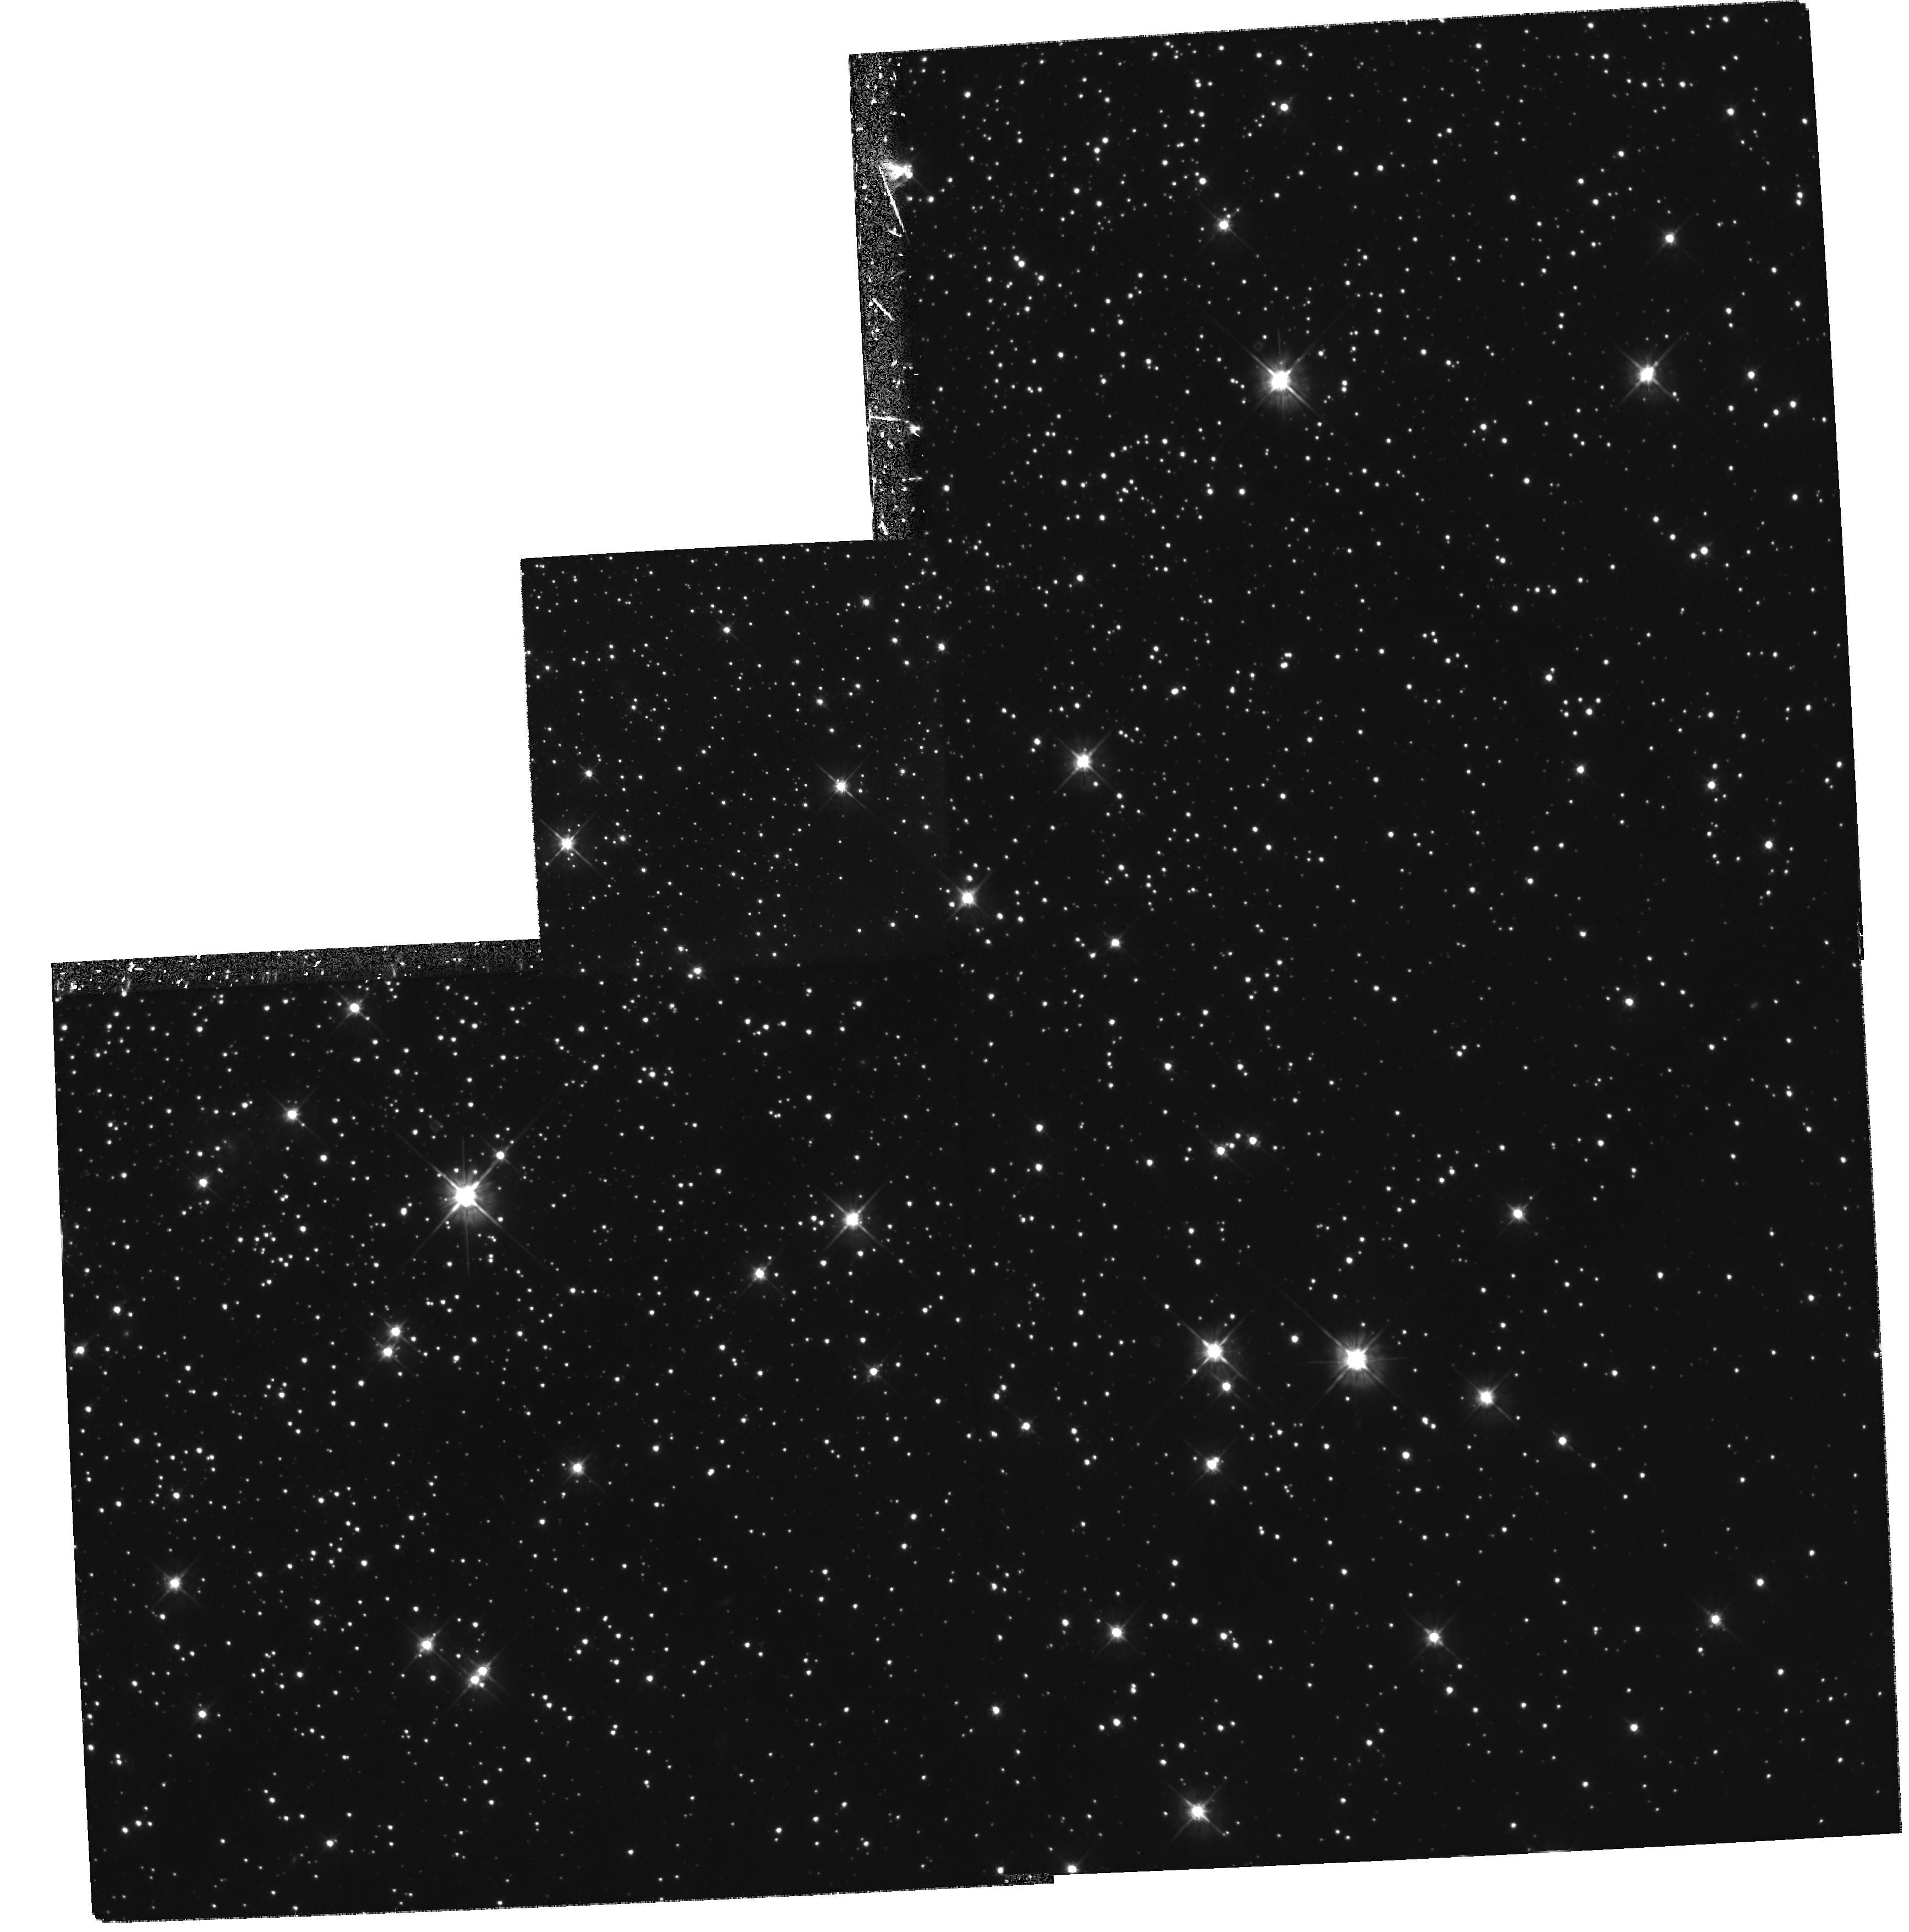
Target: NGC2808
Instrument: WFPC2/PC
Filter: F555W
Exposure: 1.1 h
Observation ID: hst_6804_02_wfpc2_pc_f555w_u4fp02

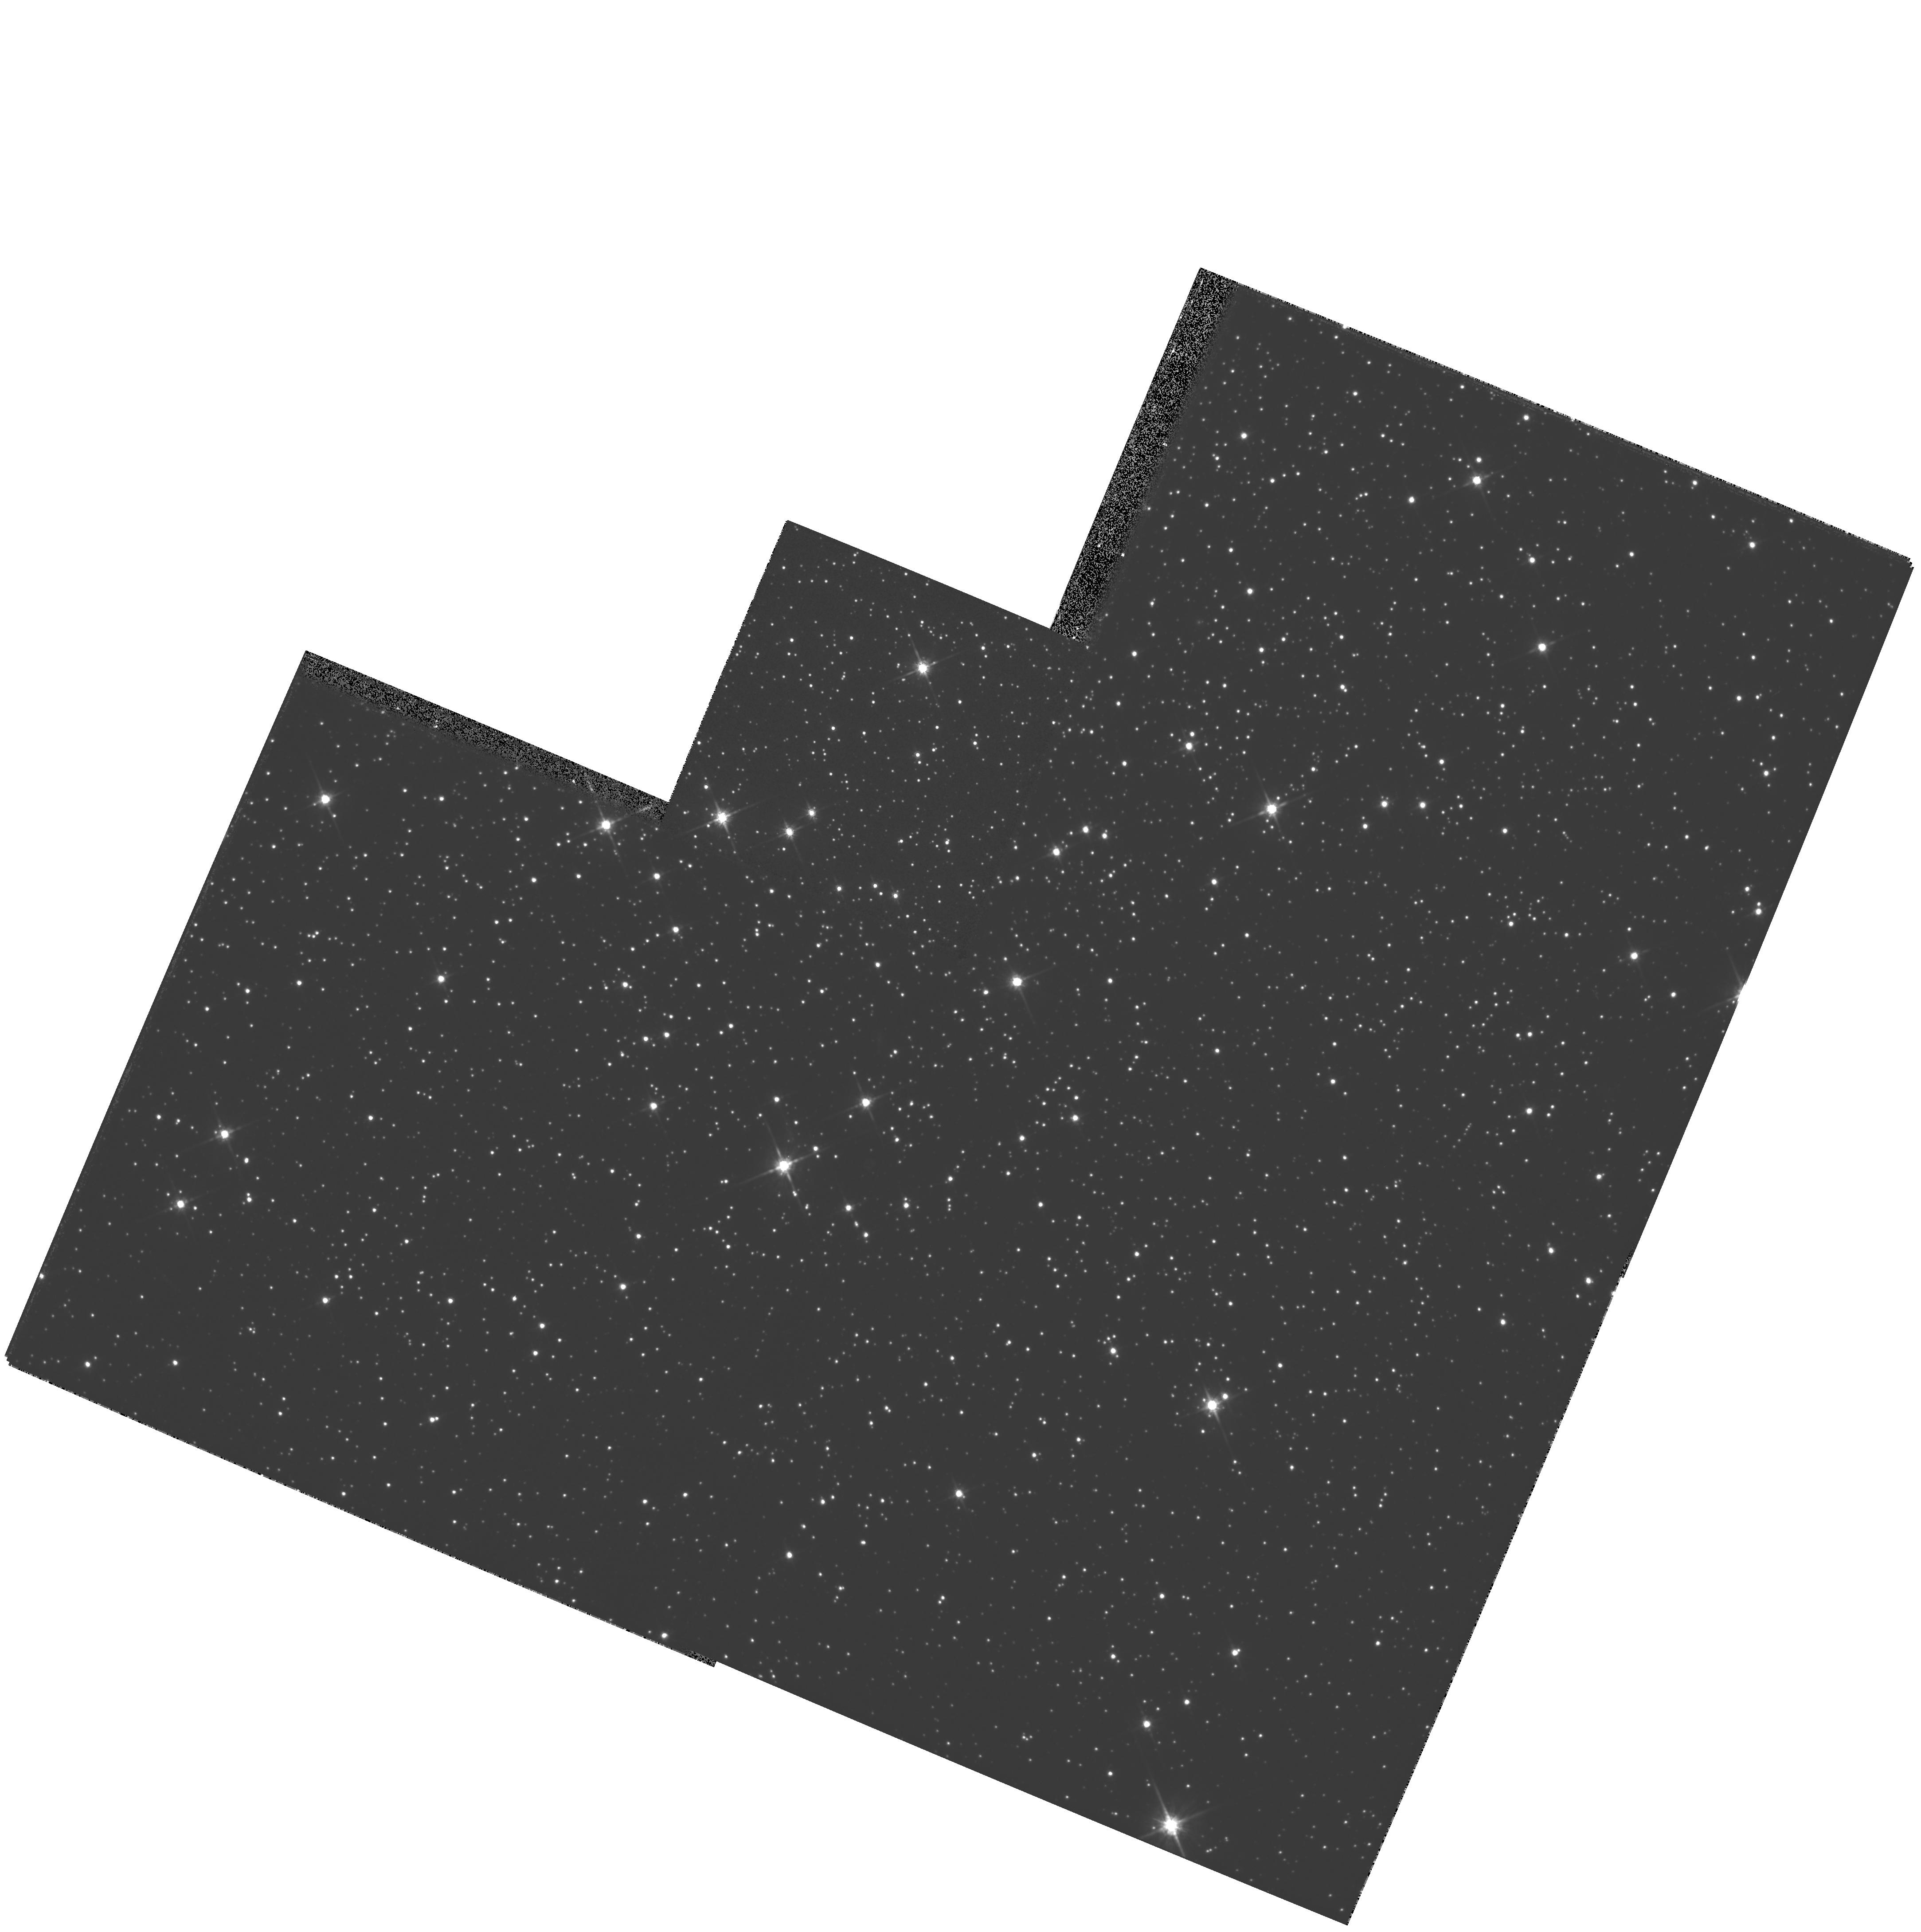
Target: NGC288
Instrument: WFPC2/PC
Filter: F814W
Exposure: 10 min
Observation ID: hst_6804_03_wfpc2_pc_f814w_u4fp03

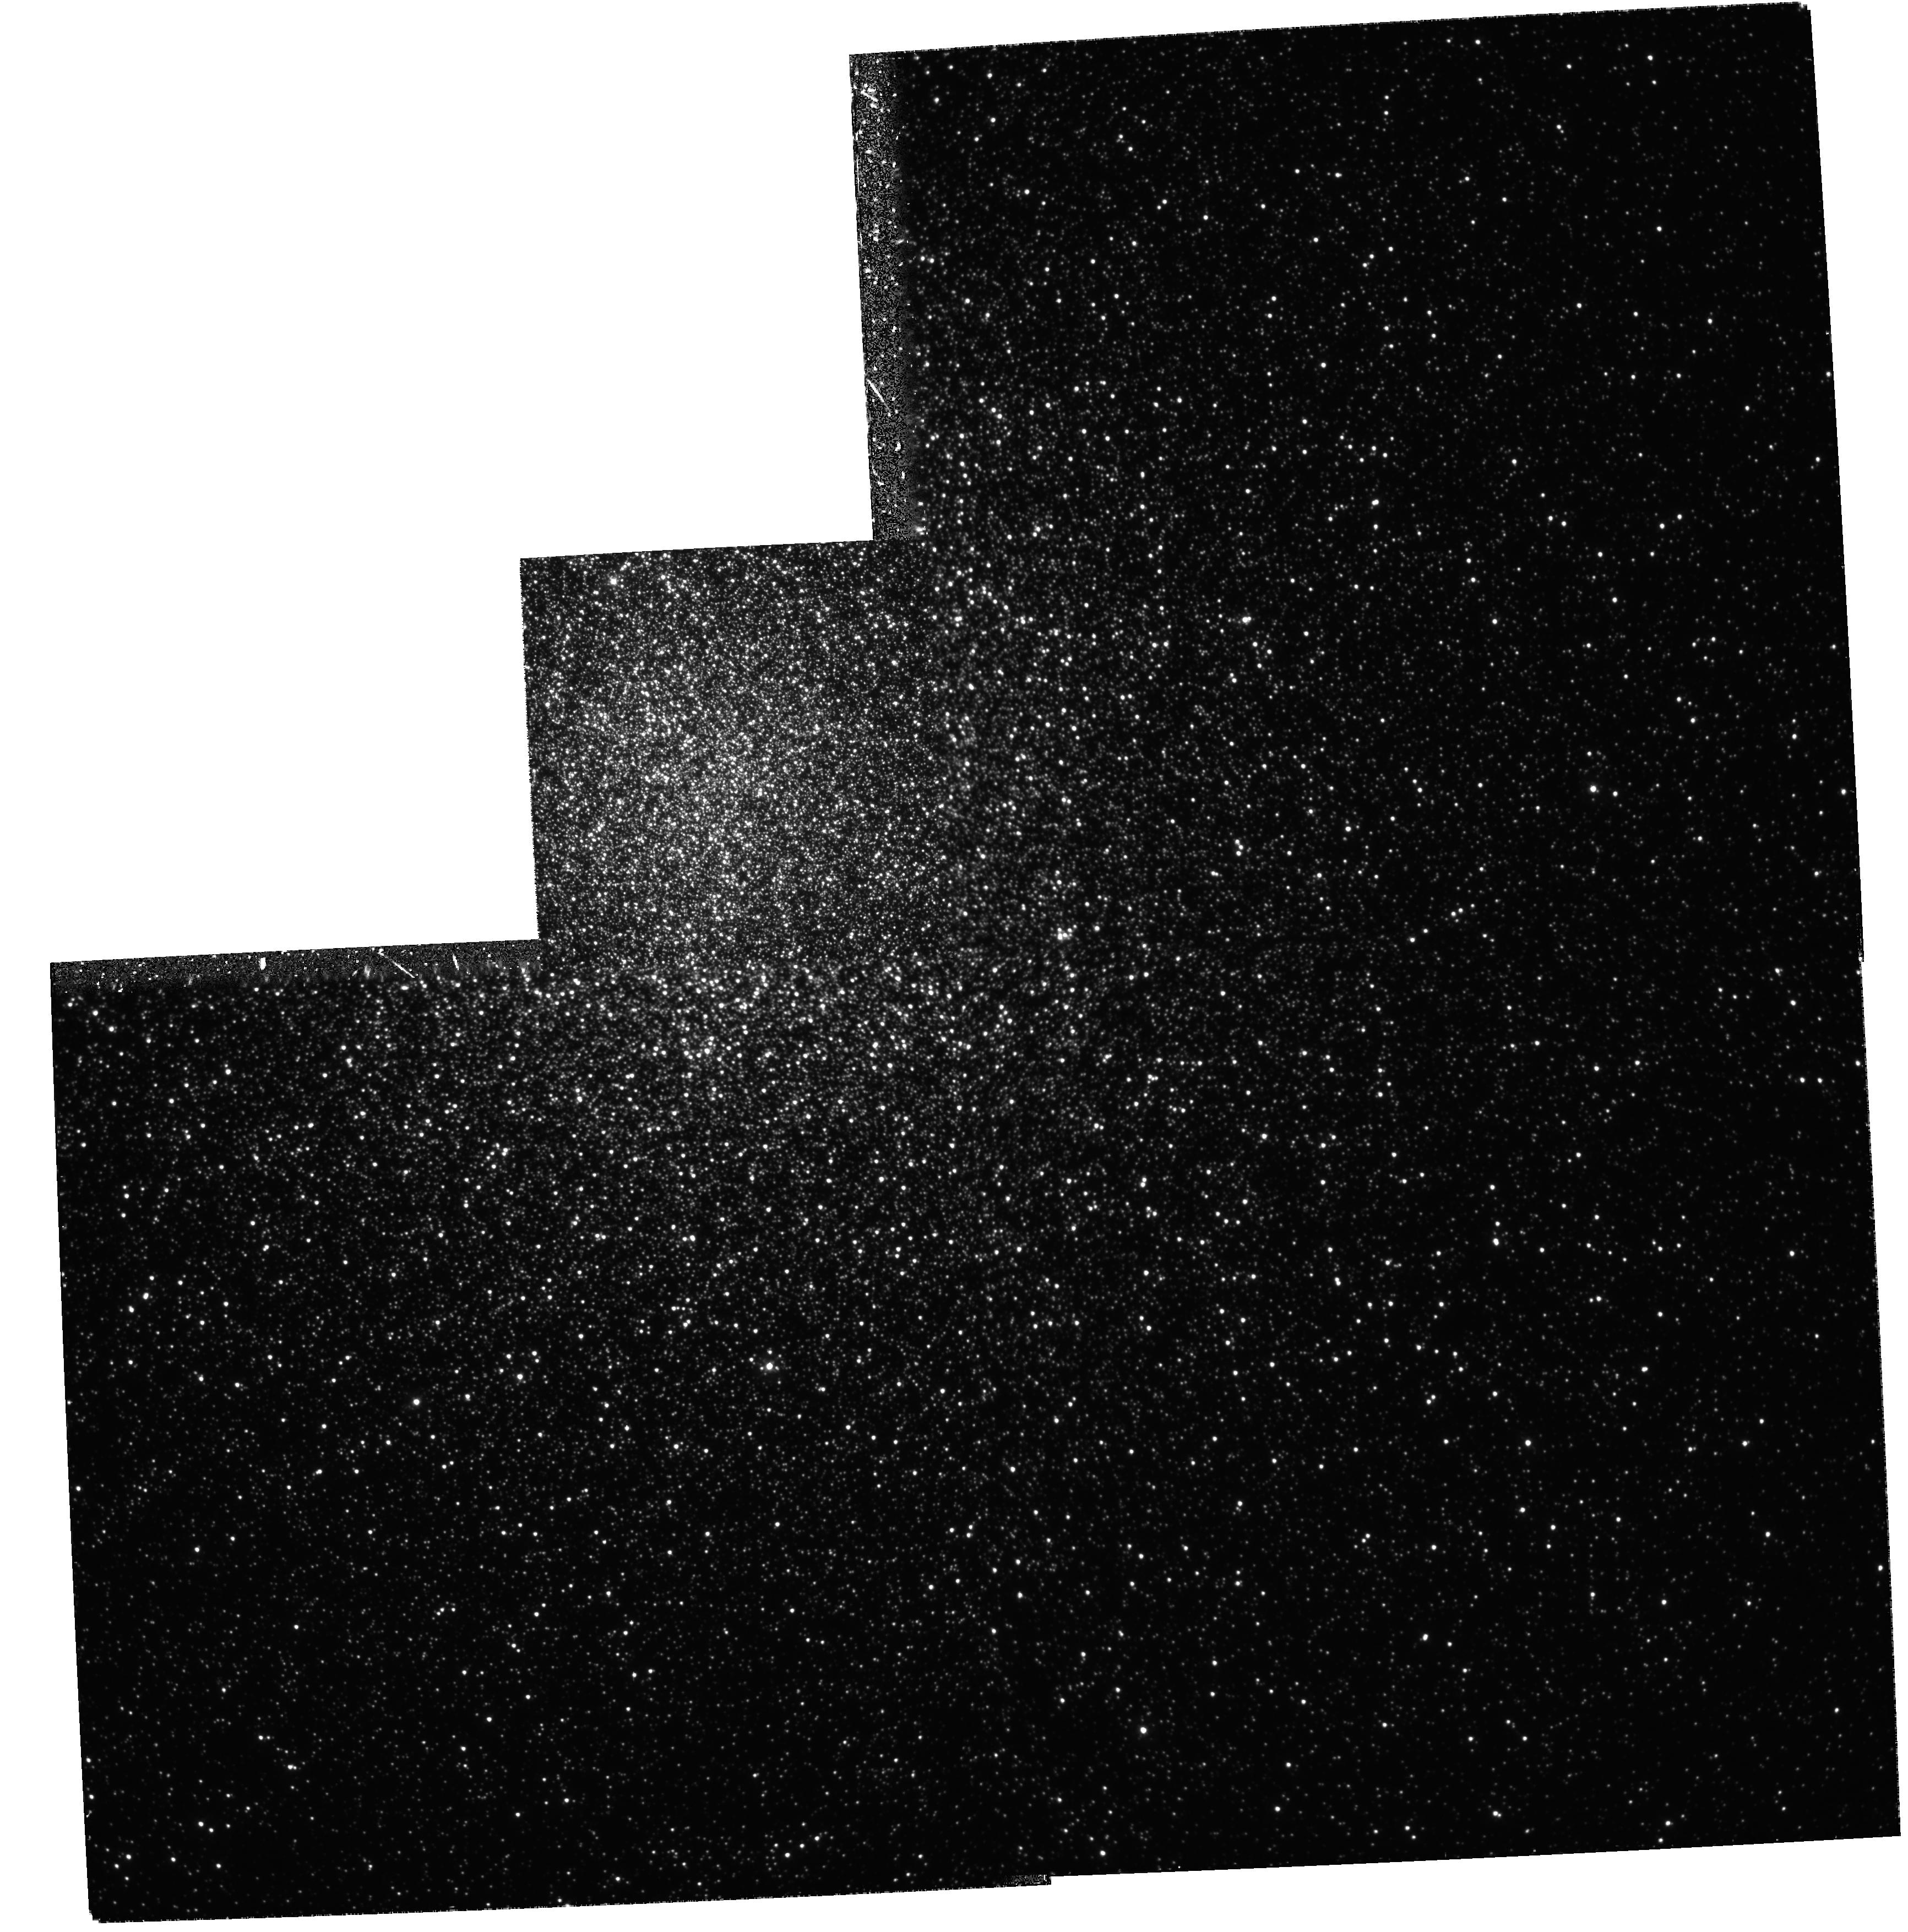
Target: NGC2808
Instrument: WFPC2/PC
Filter: F336W
Exposure: 1.8 h
Observation ID: hst_6804_01_wfpc2_pc_f336w_u4fp01

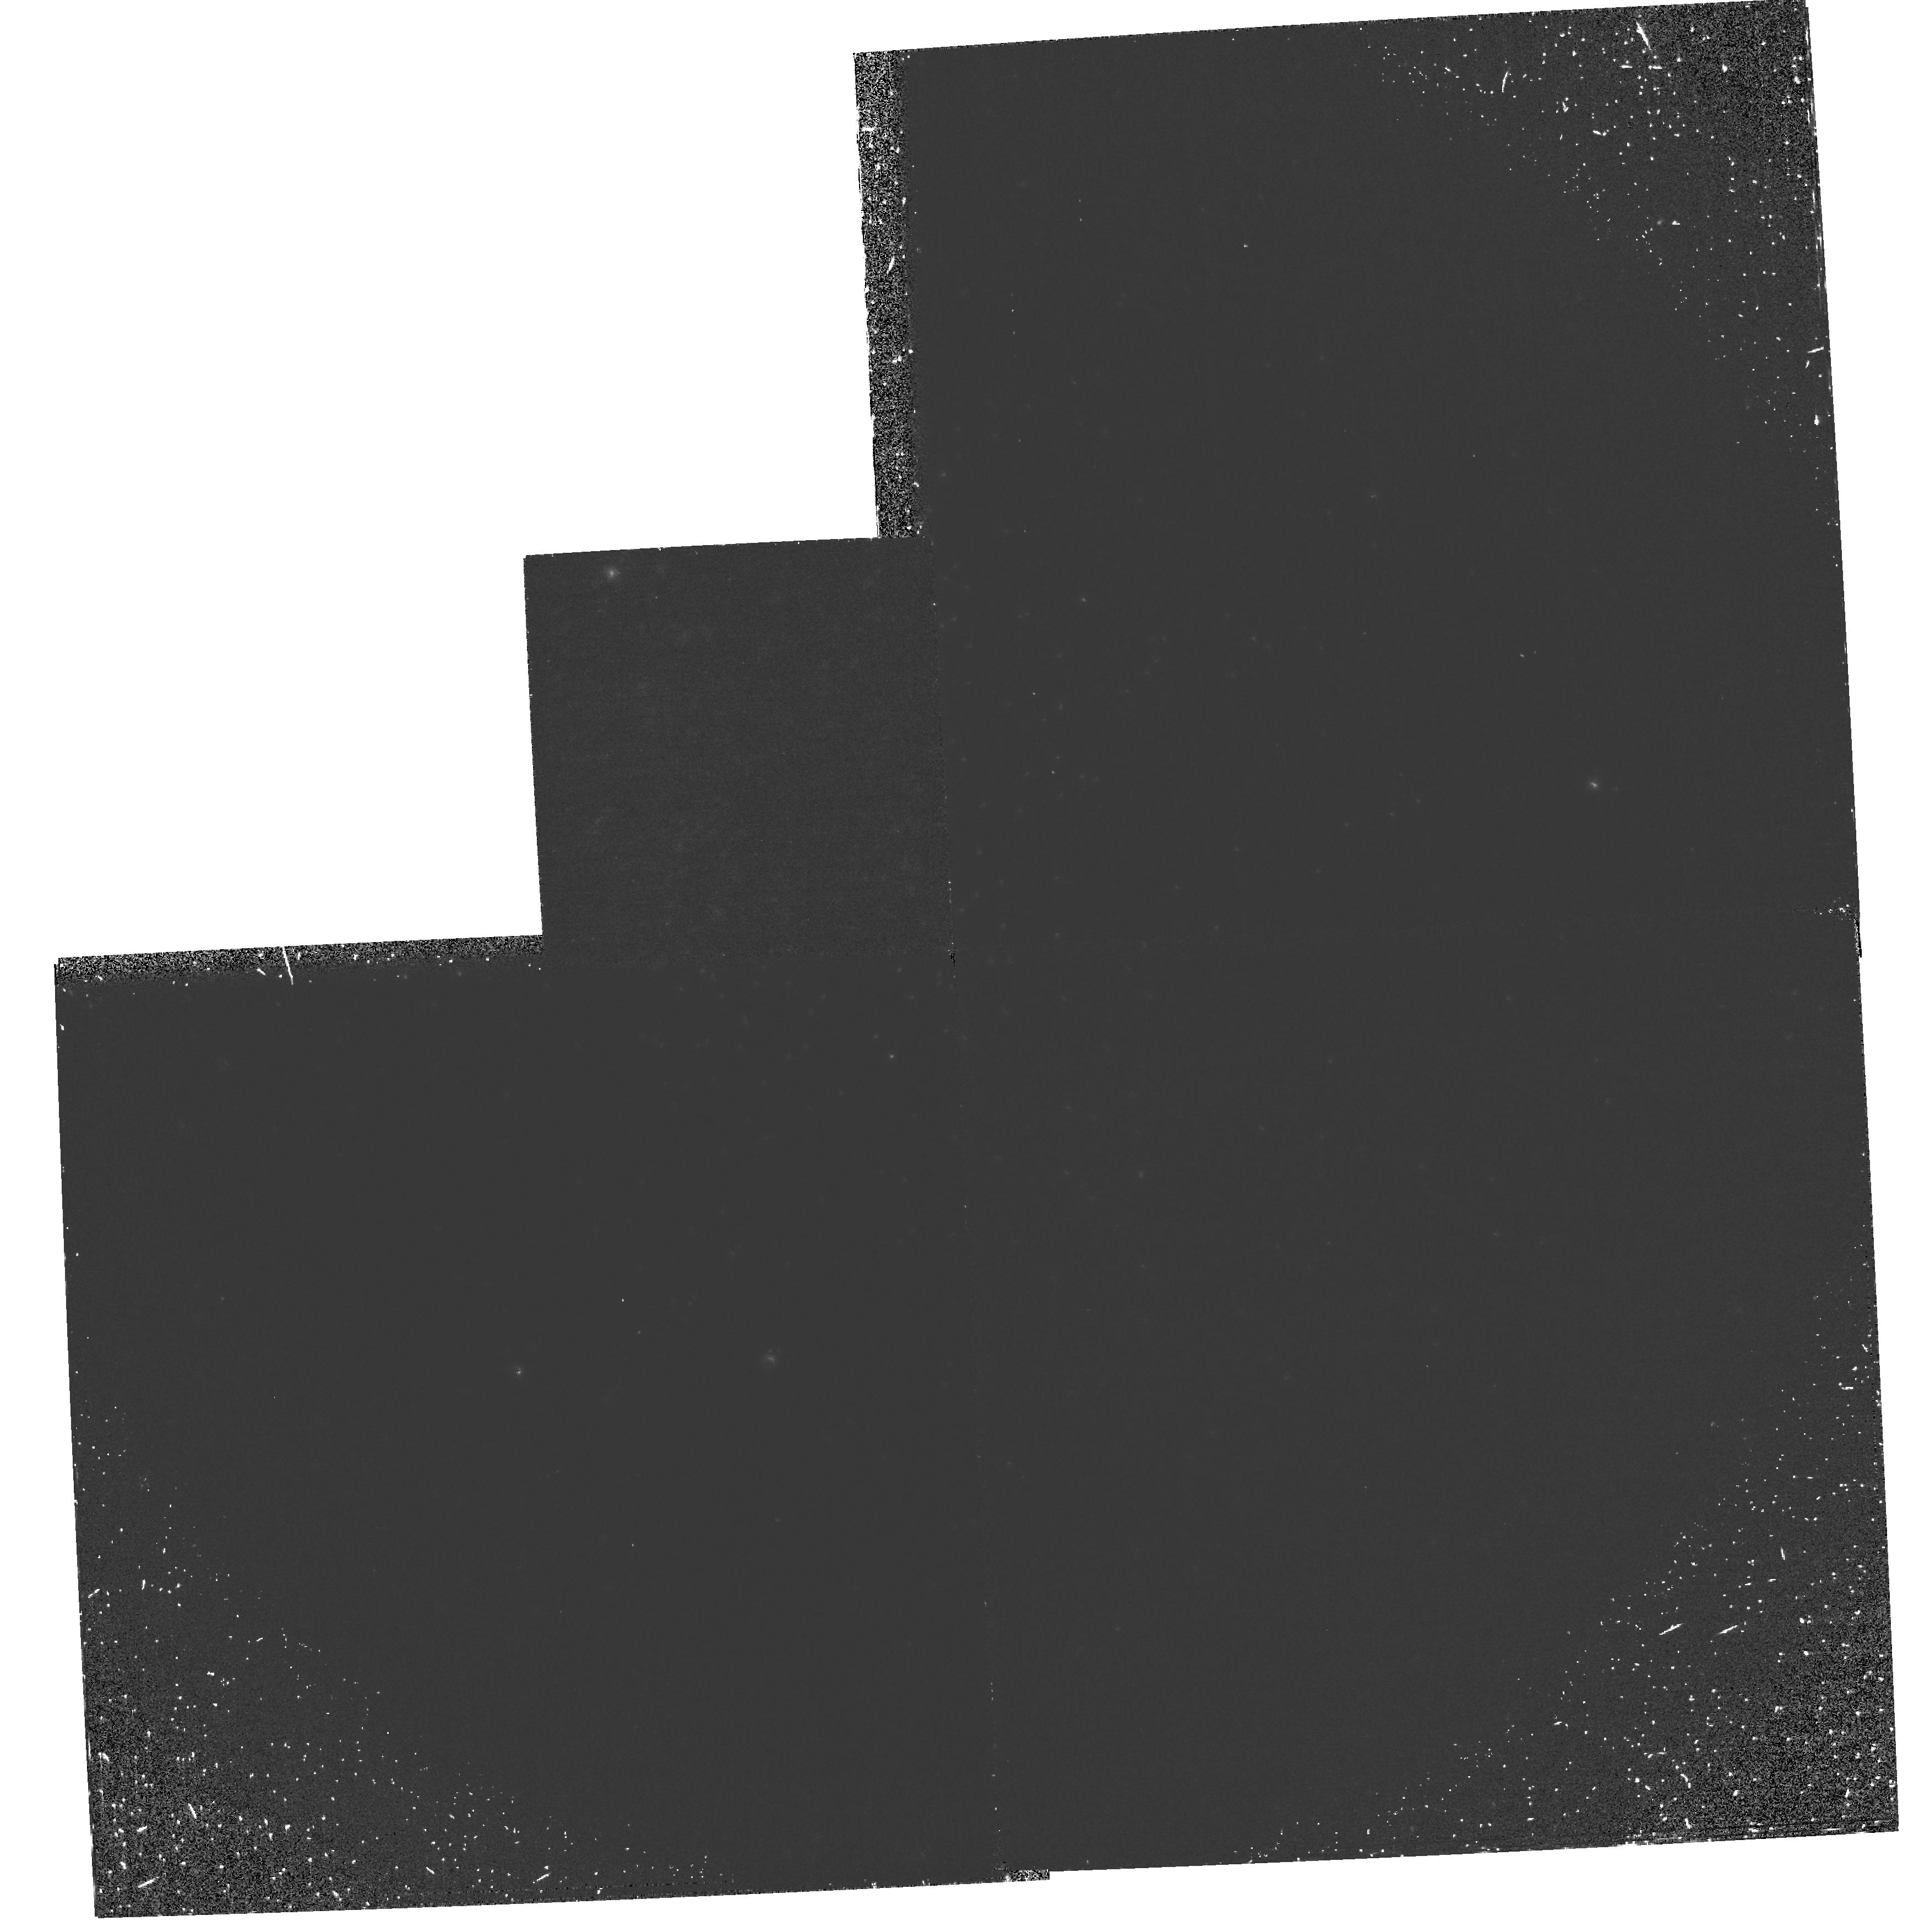
Target: NGC2808
Instrument: WFPC2/PC
Filter: F160BW
Exposure: 1 h
Observation ID: hst_6804_01_wfpc2_pc_f160bw_u4fp01

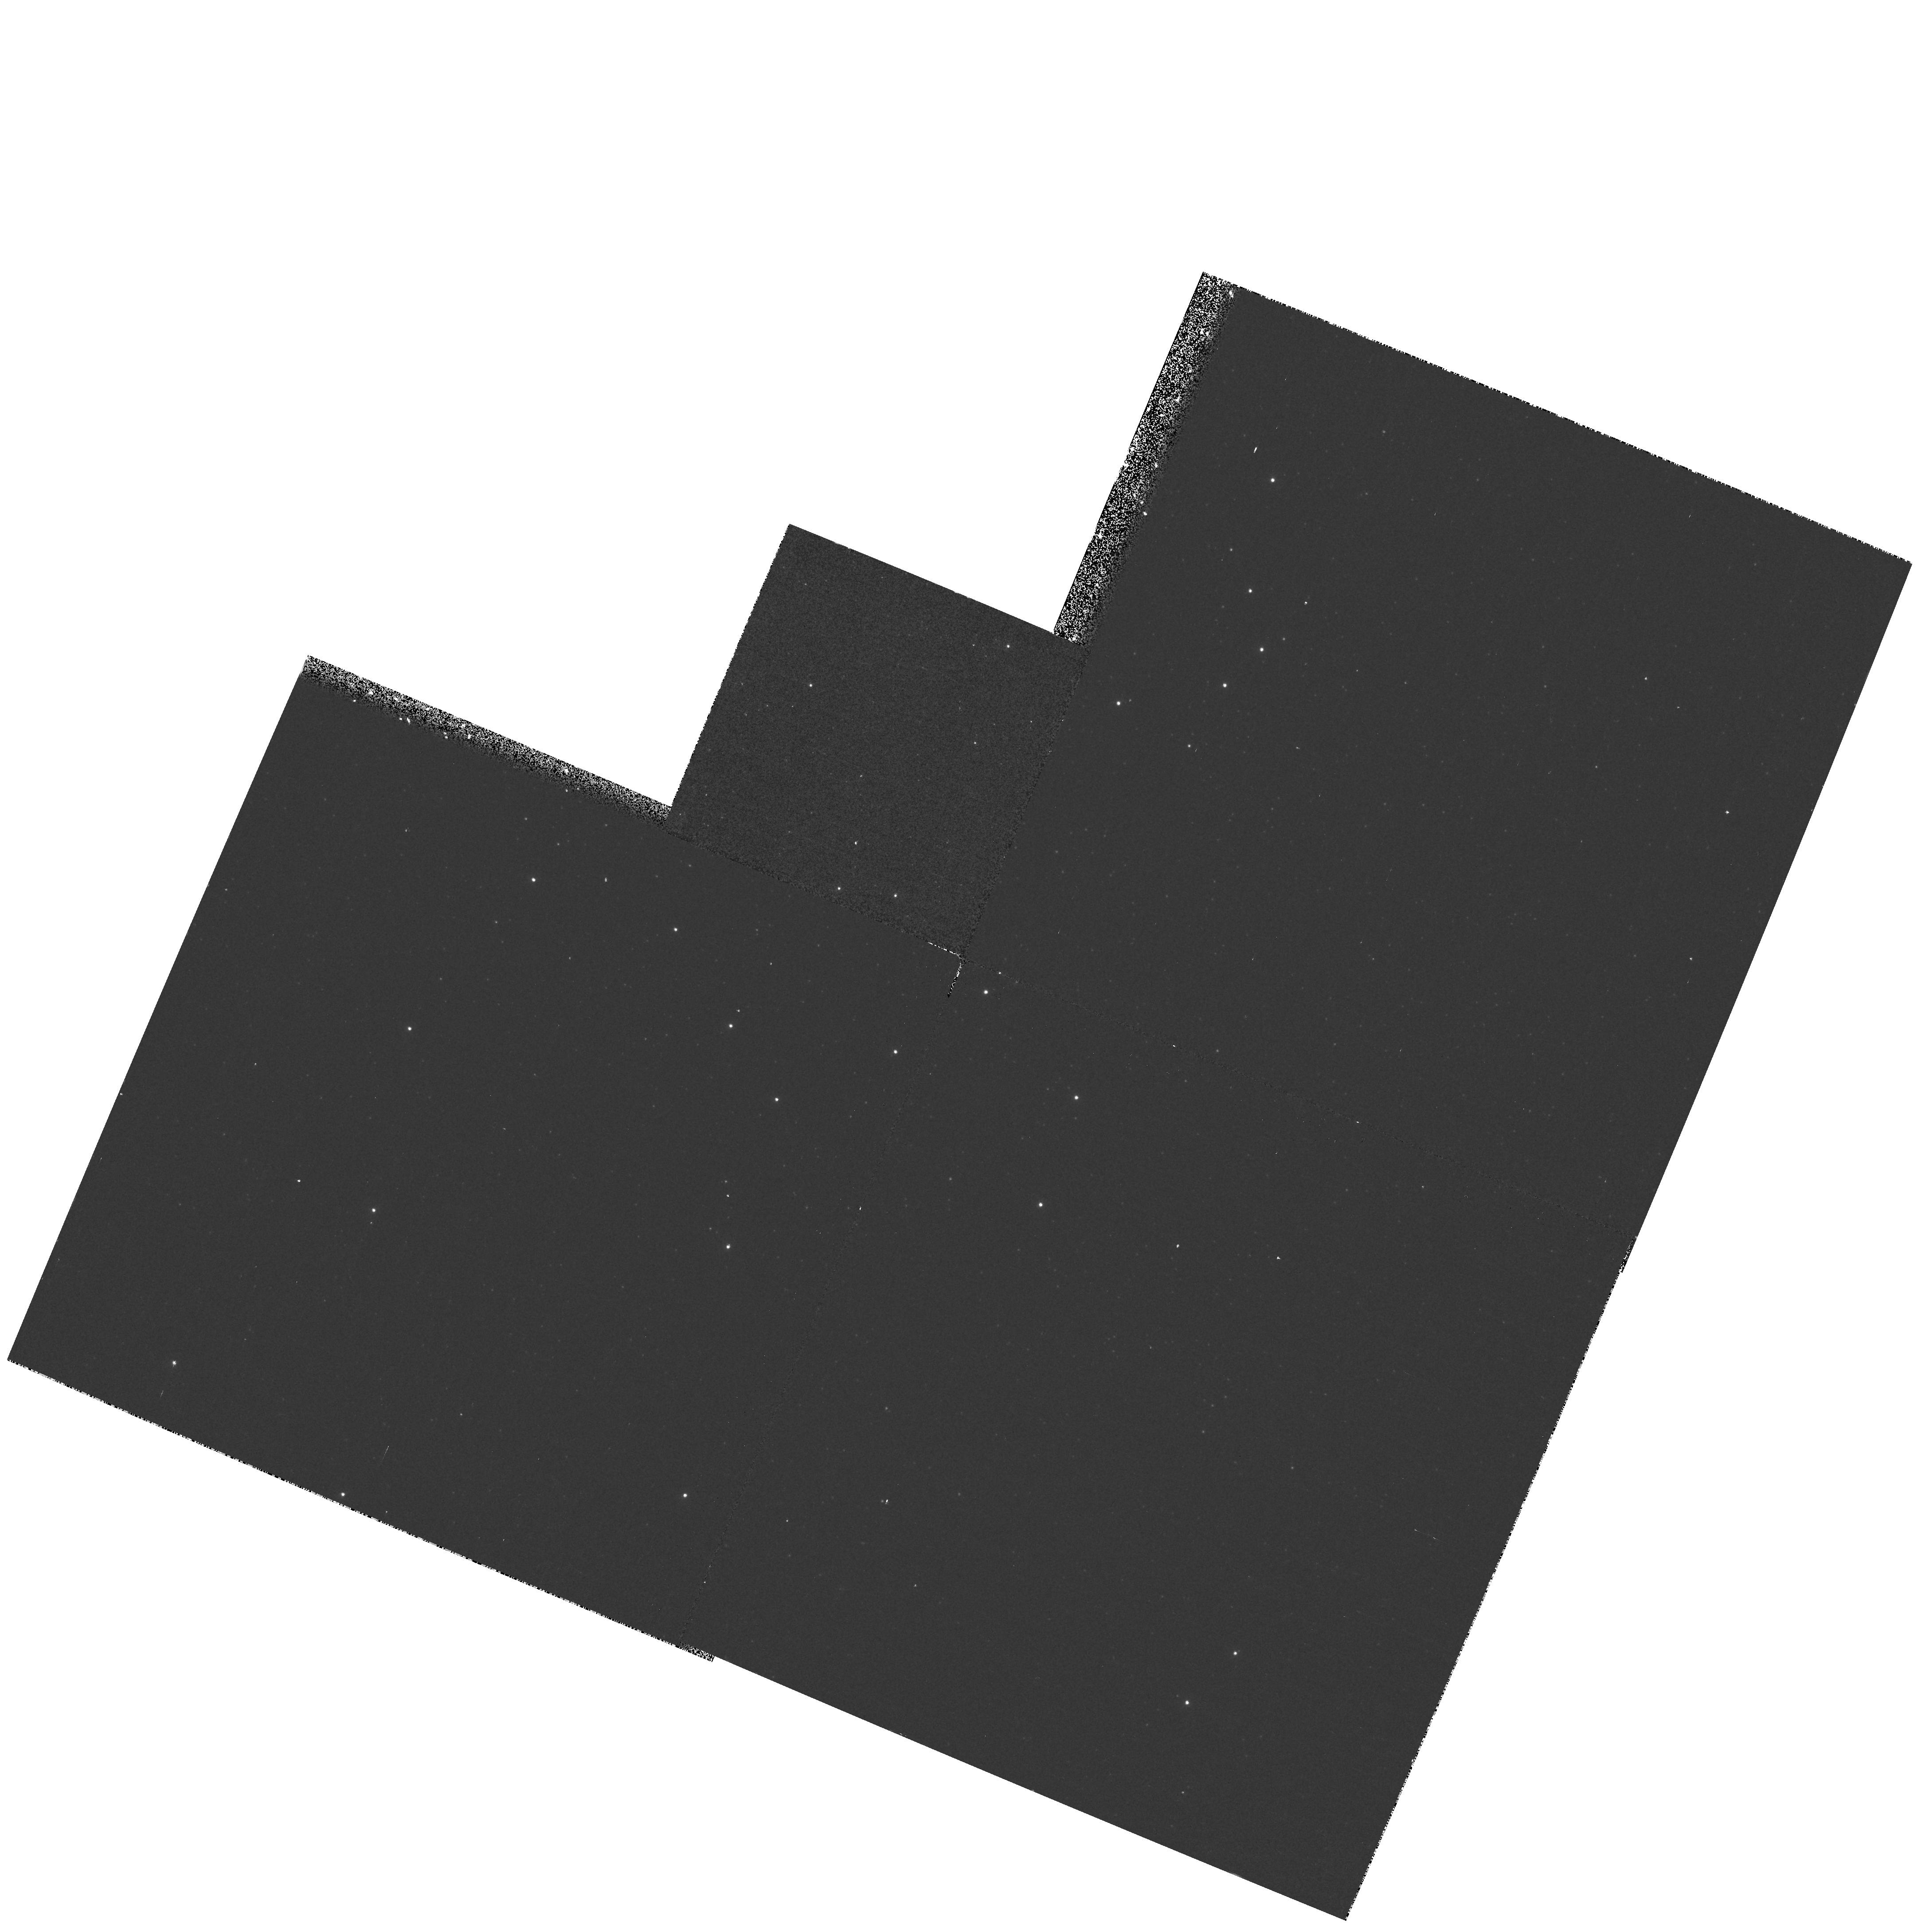
Target: NGC288
Instrument: WFPC2/PC
Filter: F255W
Exposure: 12 min
Observation ID: hst_6804_03_wfpc2_pc_f255w_u4fp03

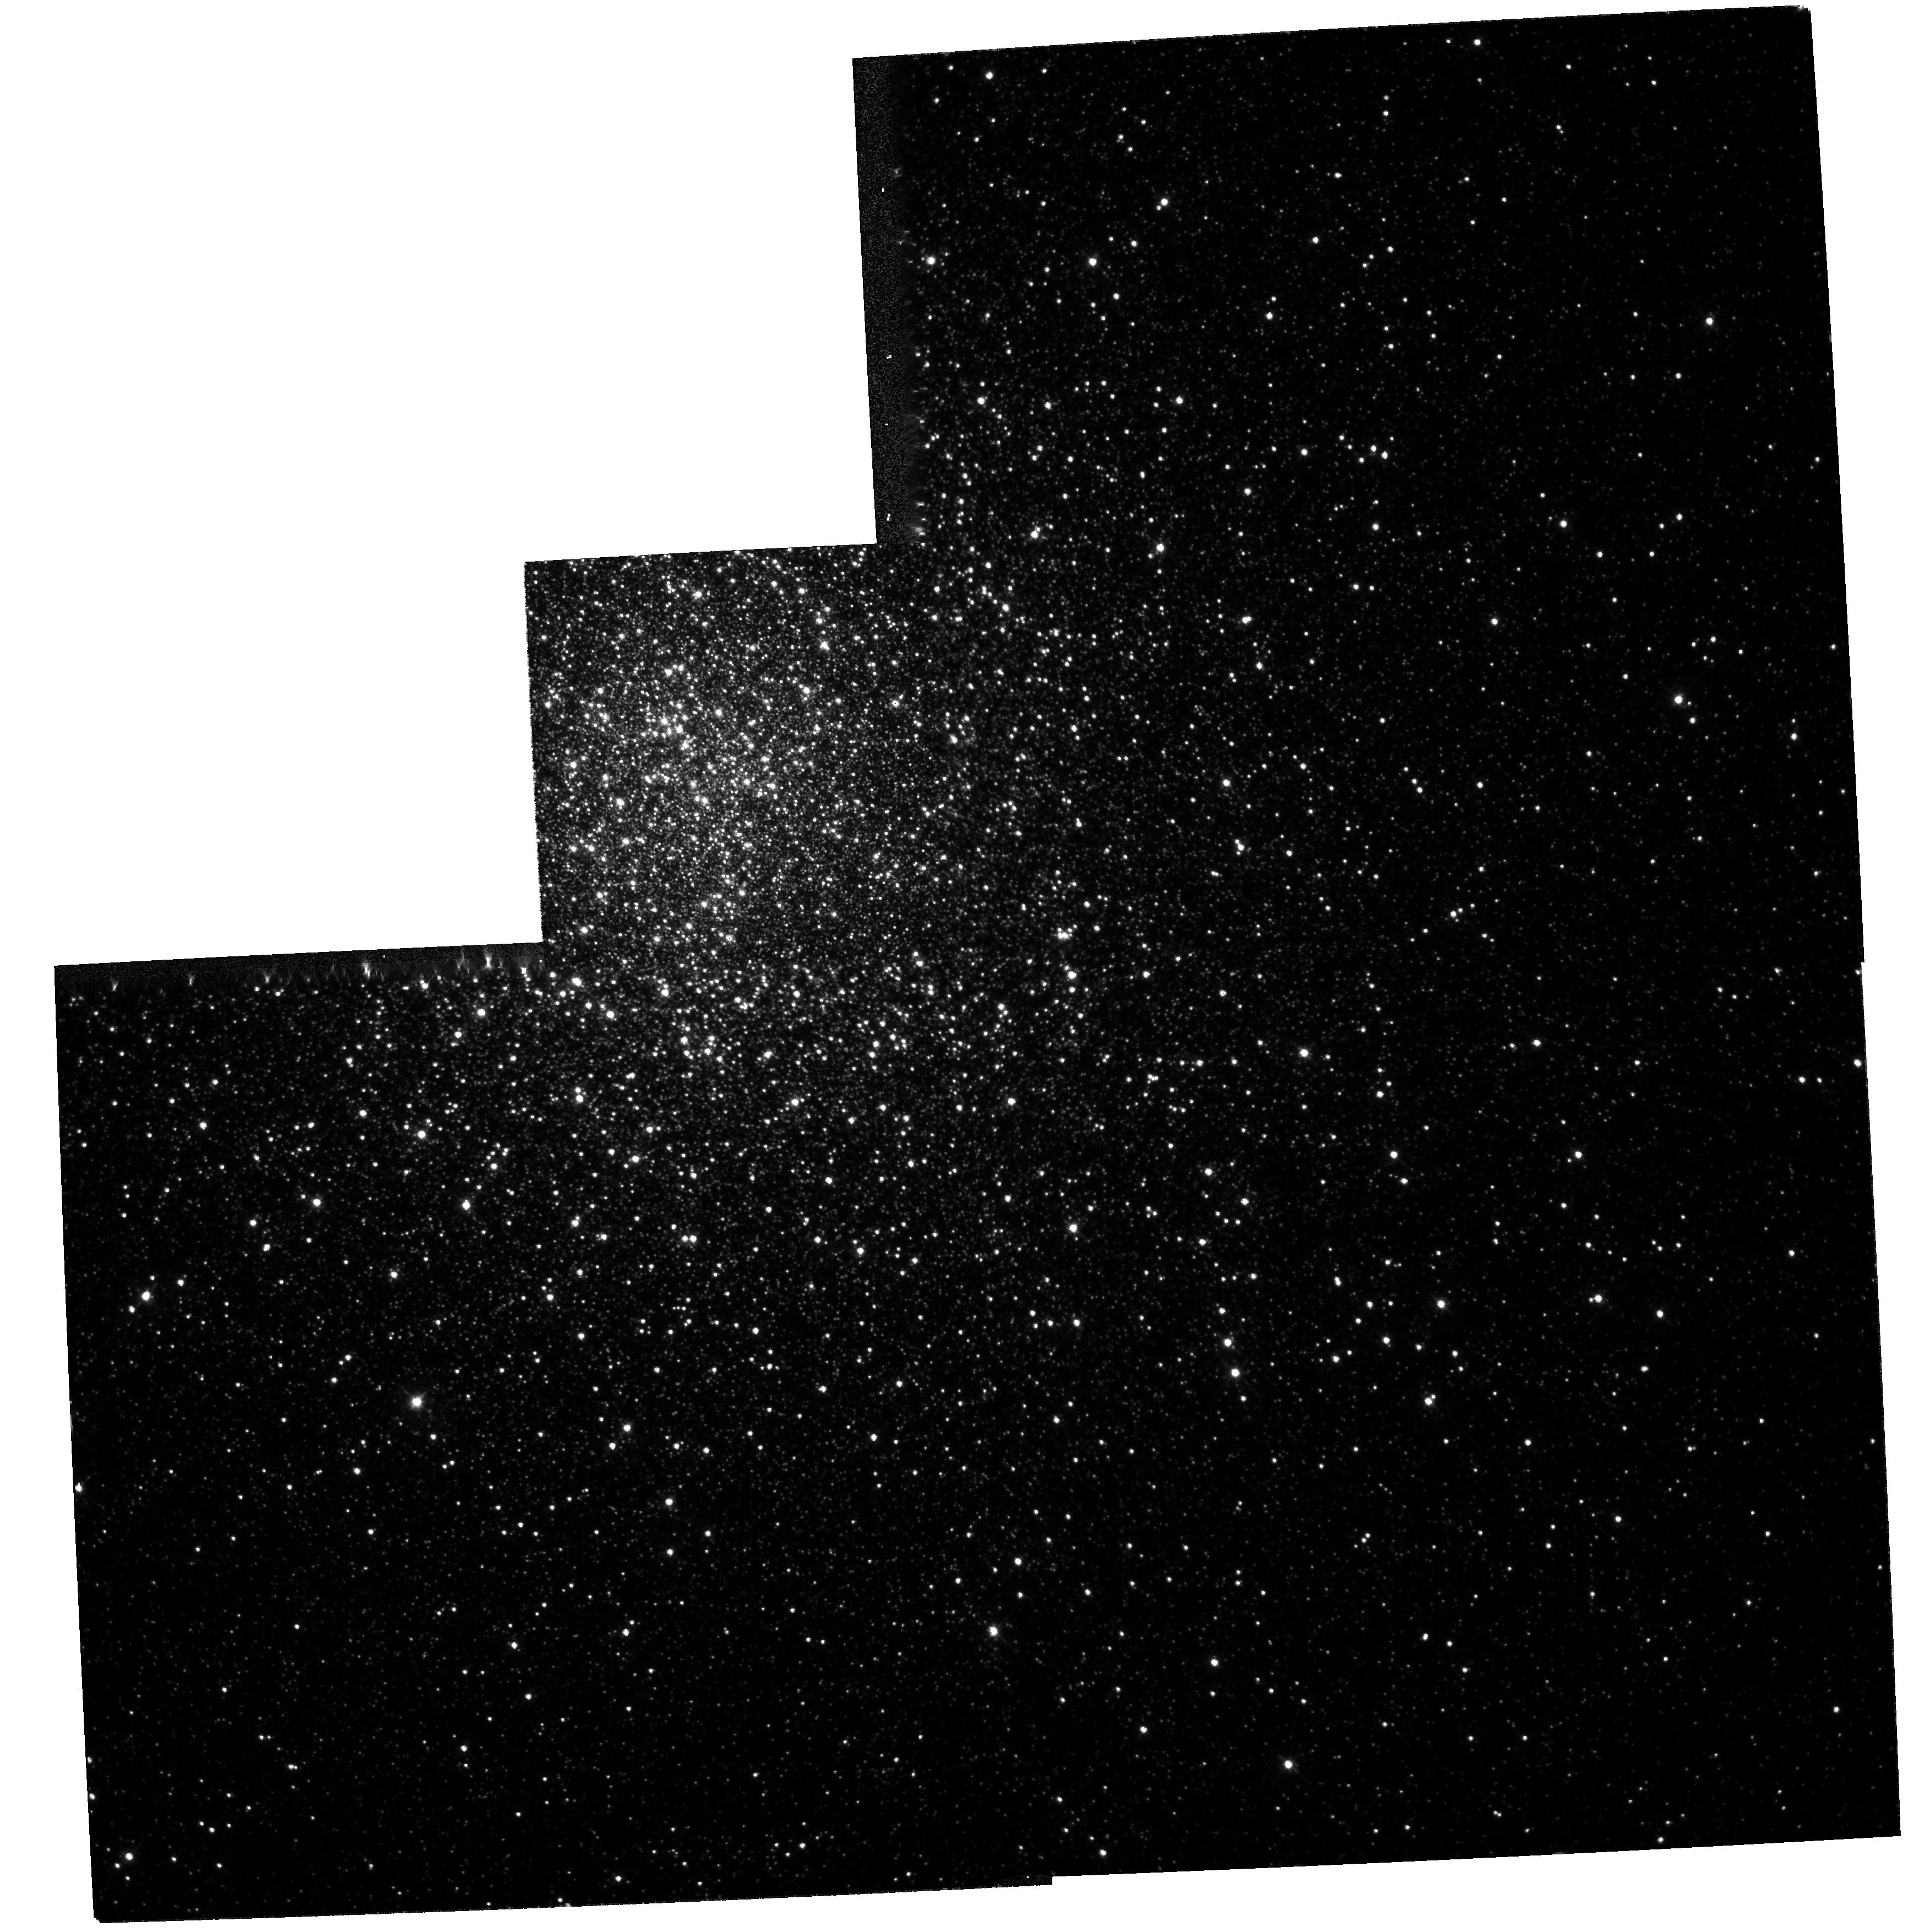
Target: NGC2808
Instrument: WFPC2/PC
Filter: F555W
Exposure: 5 min
Observation ID: hst_6804_01_wfpc2_pc_f555w_u4fp01

Large Population Studies of Globular Clusters (PI: Fusi Pecci, Flavio)

We aim at obtaining very accurate photometric data on a complete sample of Post-Main Sequence (PMS) stars over the entire area of the cluster for a sample of ``prototype'' Galactic Globular Cluster (GGCs). During Cycles 4 & 5 we have been granted time to observe the intermediate metal-poor GGC M3 and the very low metallicity GGC M92. To complement these studies of metallicity effects in ``normal'' GGC's, we propose WFPC2 observations (in UV, U, V, I bands) of two ``second parameter'' GGC's, NGC 2808 & NGC 288. The acquisition of a complete sample of PMS stars will allow us to construct Luminosity Functions (LFs) of stars in any PMS phase. LFs are the most powerful observable tools for testing stellar evolutionary models (about the accuracy of the input physics, the reliability of canonical assumptions, etc.) and have a very wide applicability including: (1) the most accurate check of the ``stellar clock'' used in dating globular clusters; (2) a complete survey of very fast evolutionary and rare (trace) stellar types (e.g. UV-bright stars, blue stragglers, binaries) along with their radial distributions, which will provide fundamental information for internal cluster dynamics and for the origin of UV light from elliptical galaxies. Adding \2p\ clusters to our sample will allow us to study possible age variations in the halo and to put \2p\ studies on a more physical basis. NGC 2808 is particularly interesting in that it is probably the best candidate in which to observe a breakdown of the canonical assumptions.